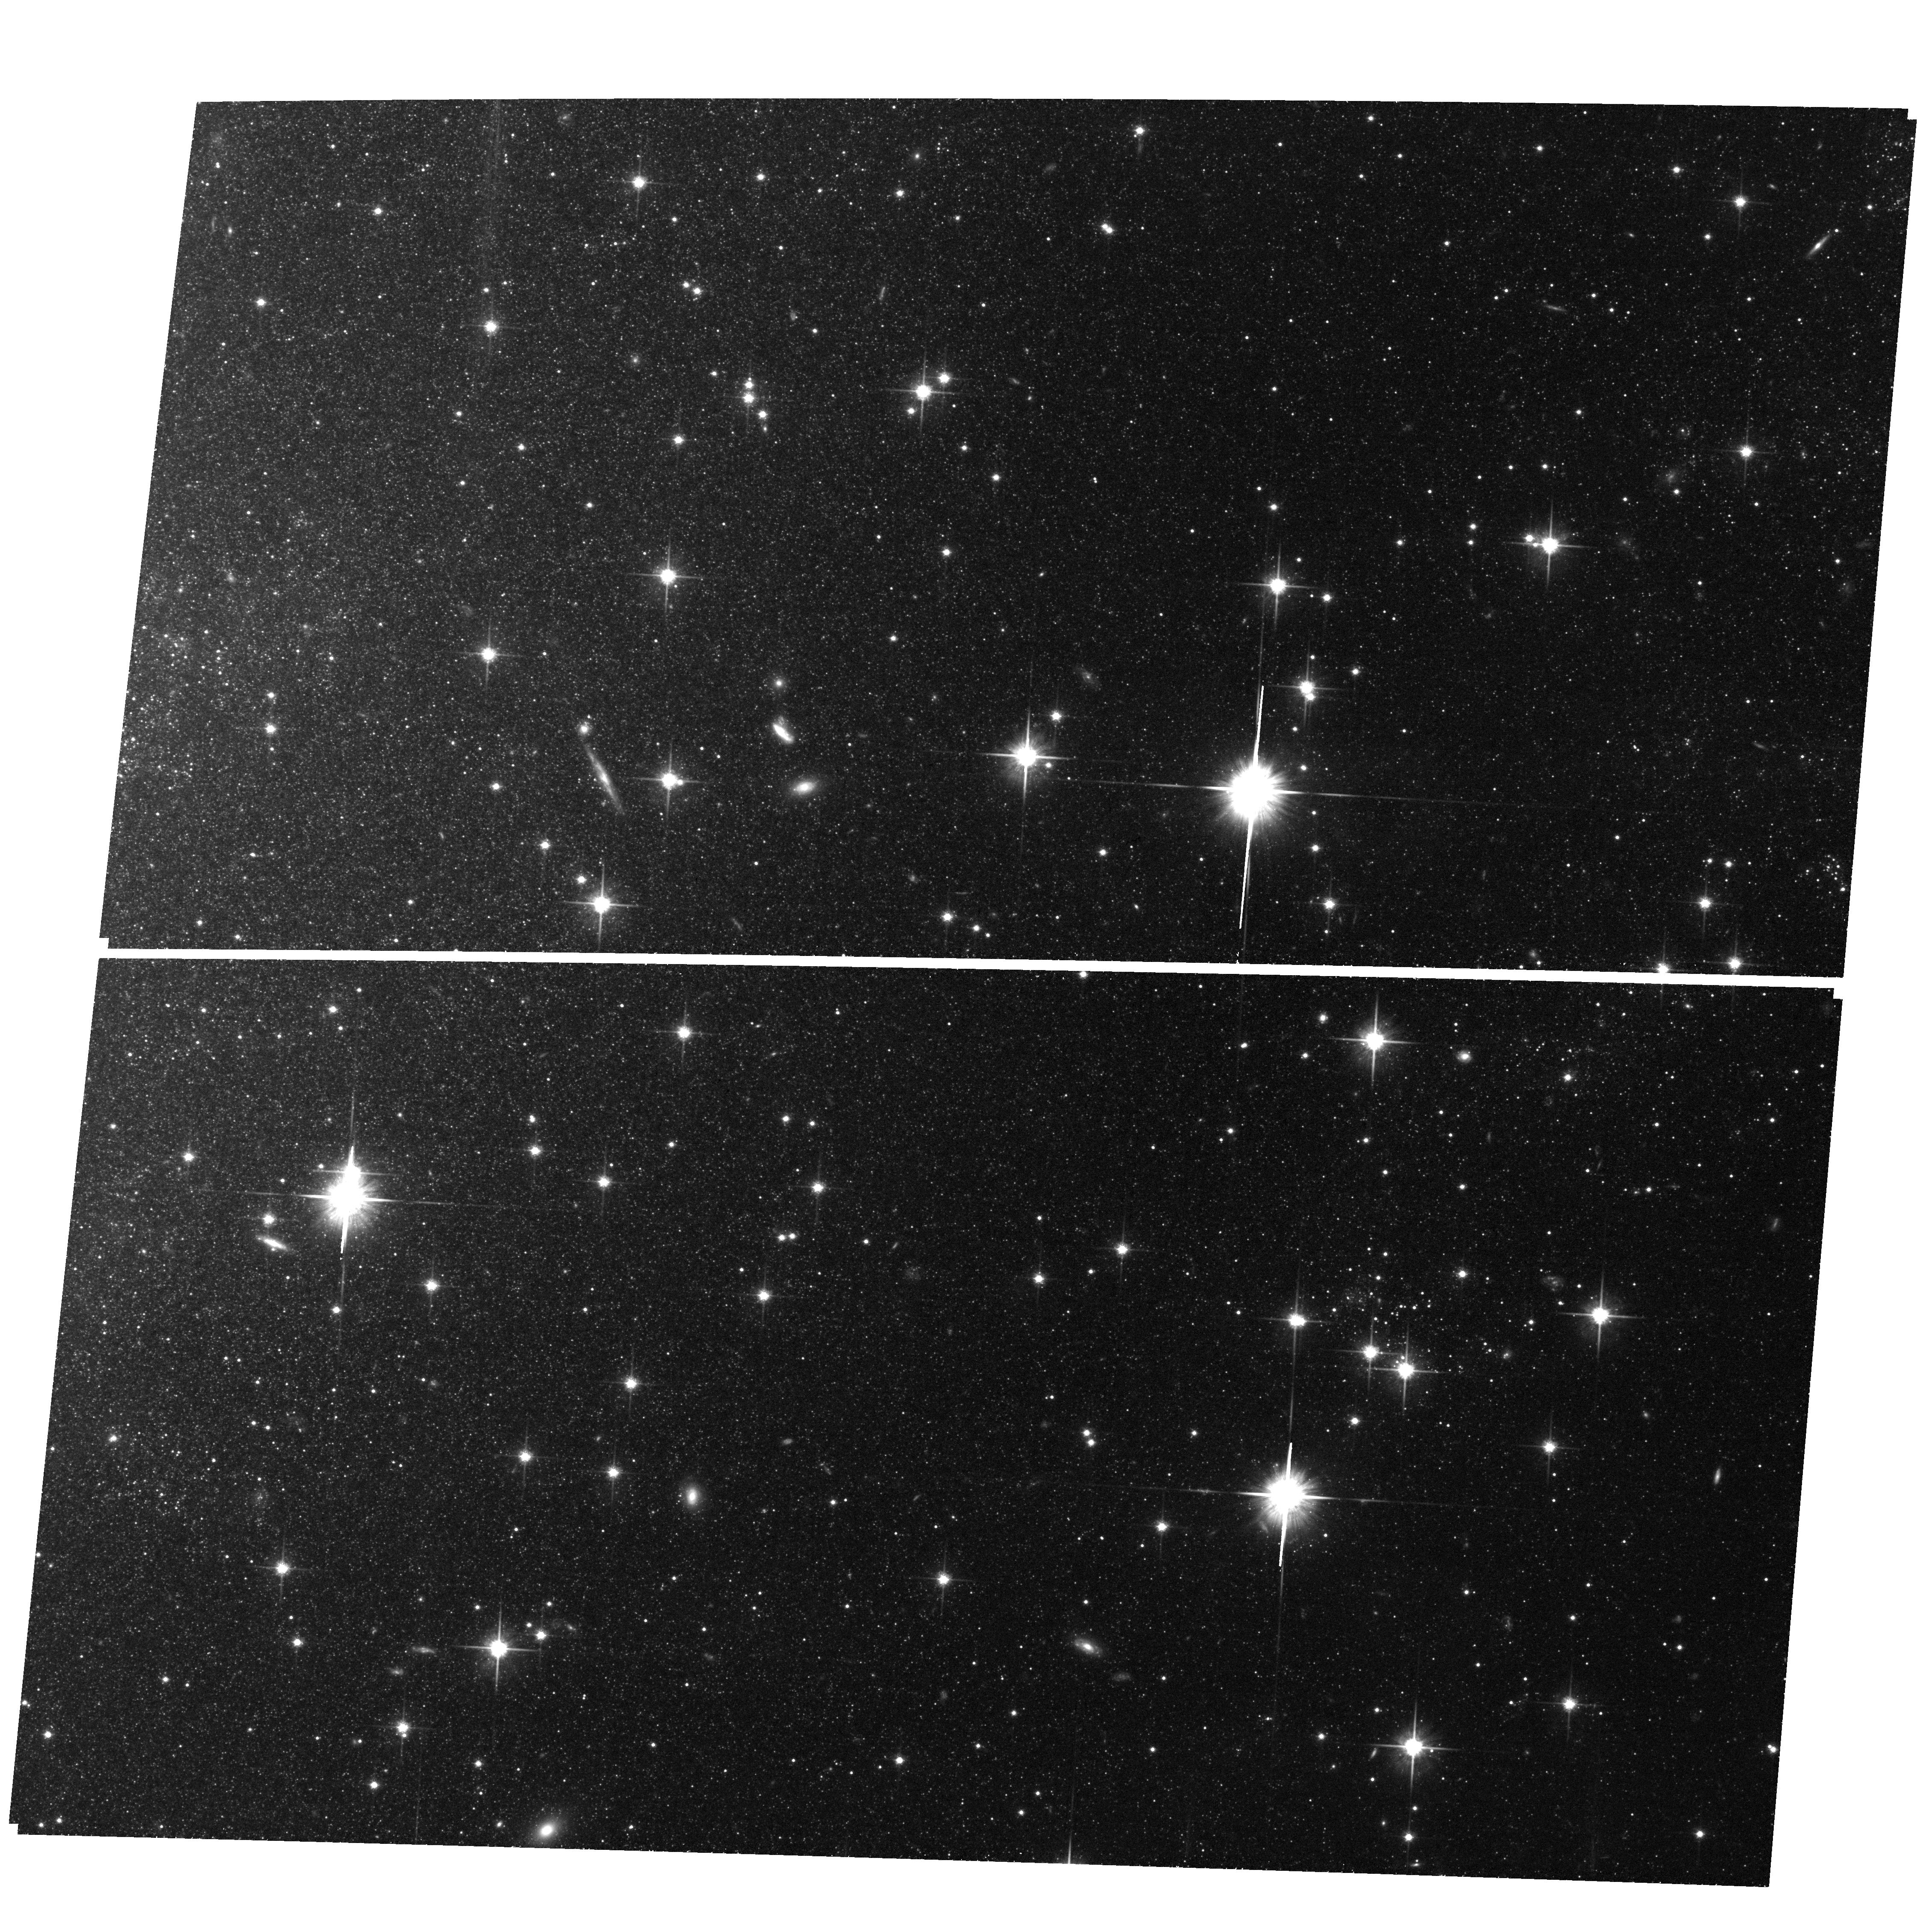
Target: field at RA 308.518°, Dec 60.118°
Instrument: ACS/WFC
Filter: F814W
Exposure: 1 h
Observation ID: hst_15216_01_acs_wfc_f814w_jdk401

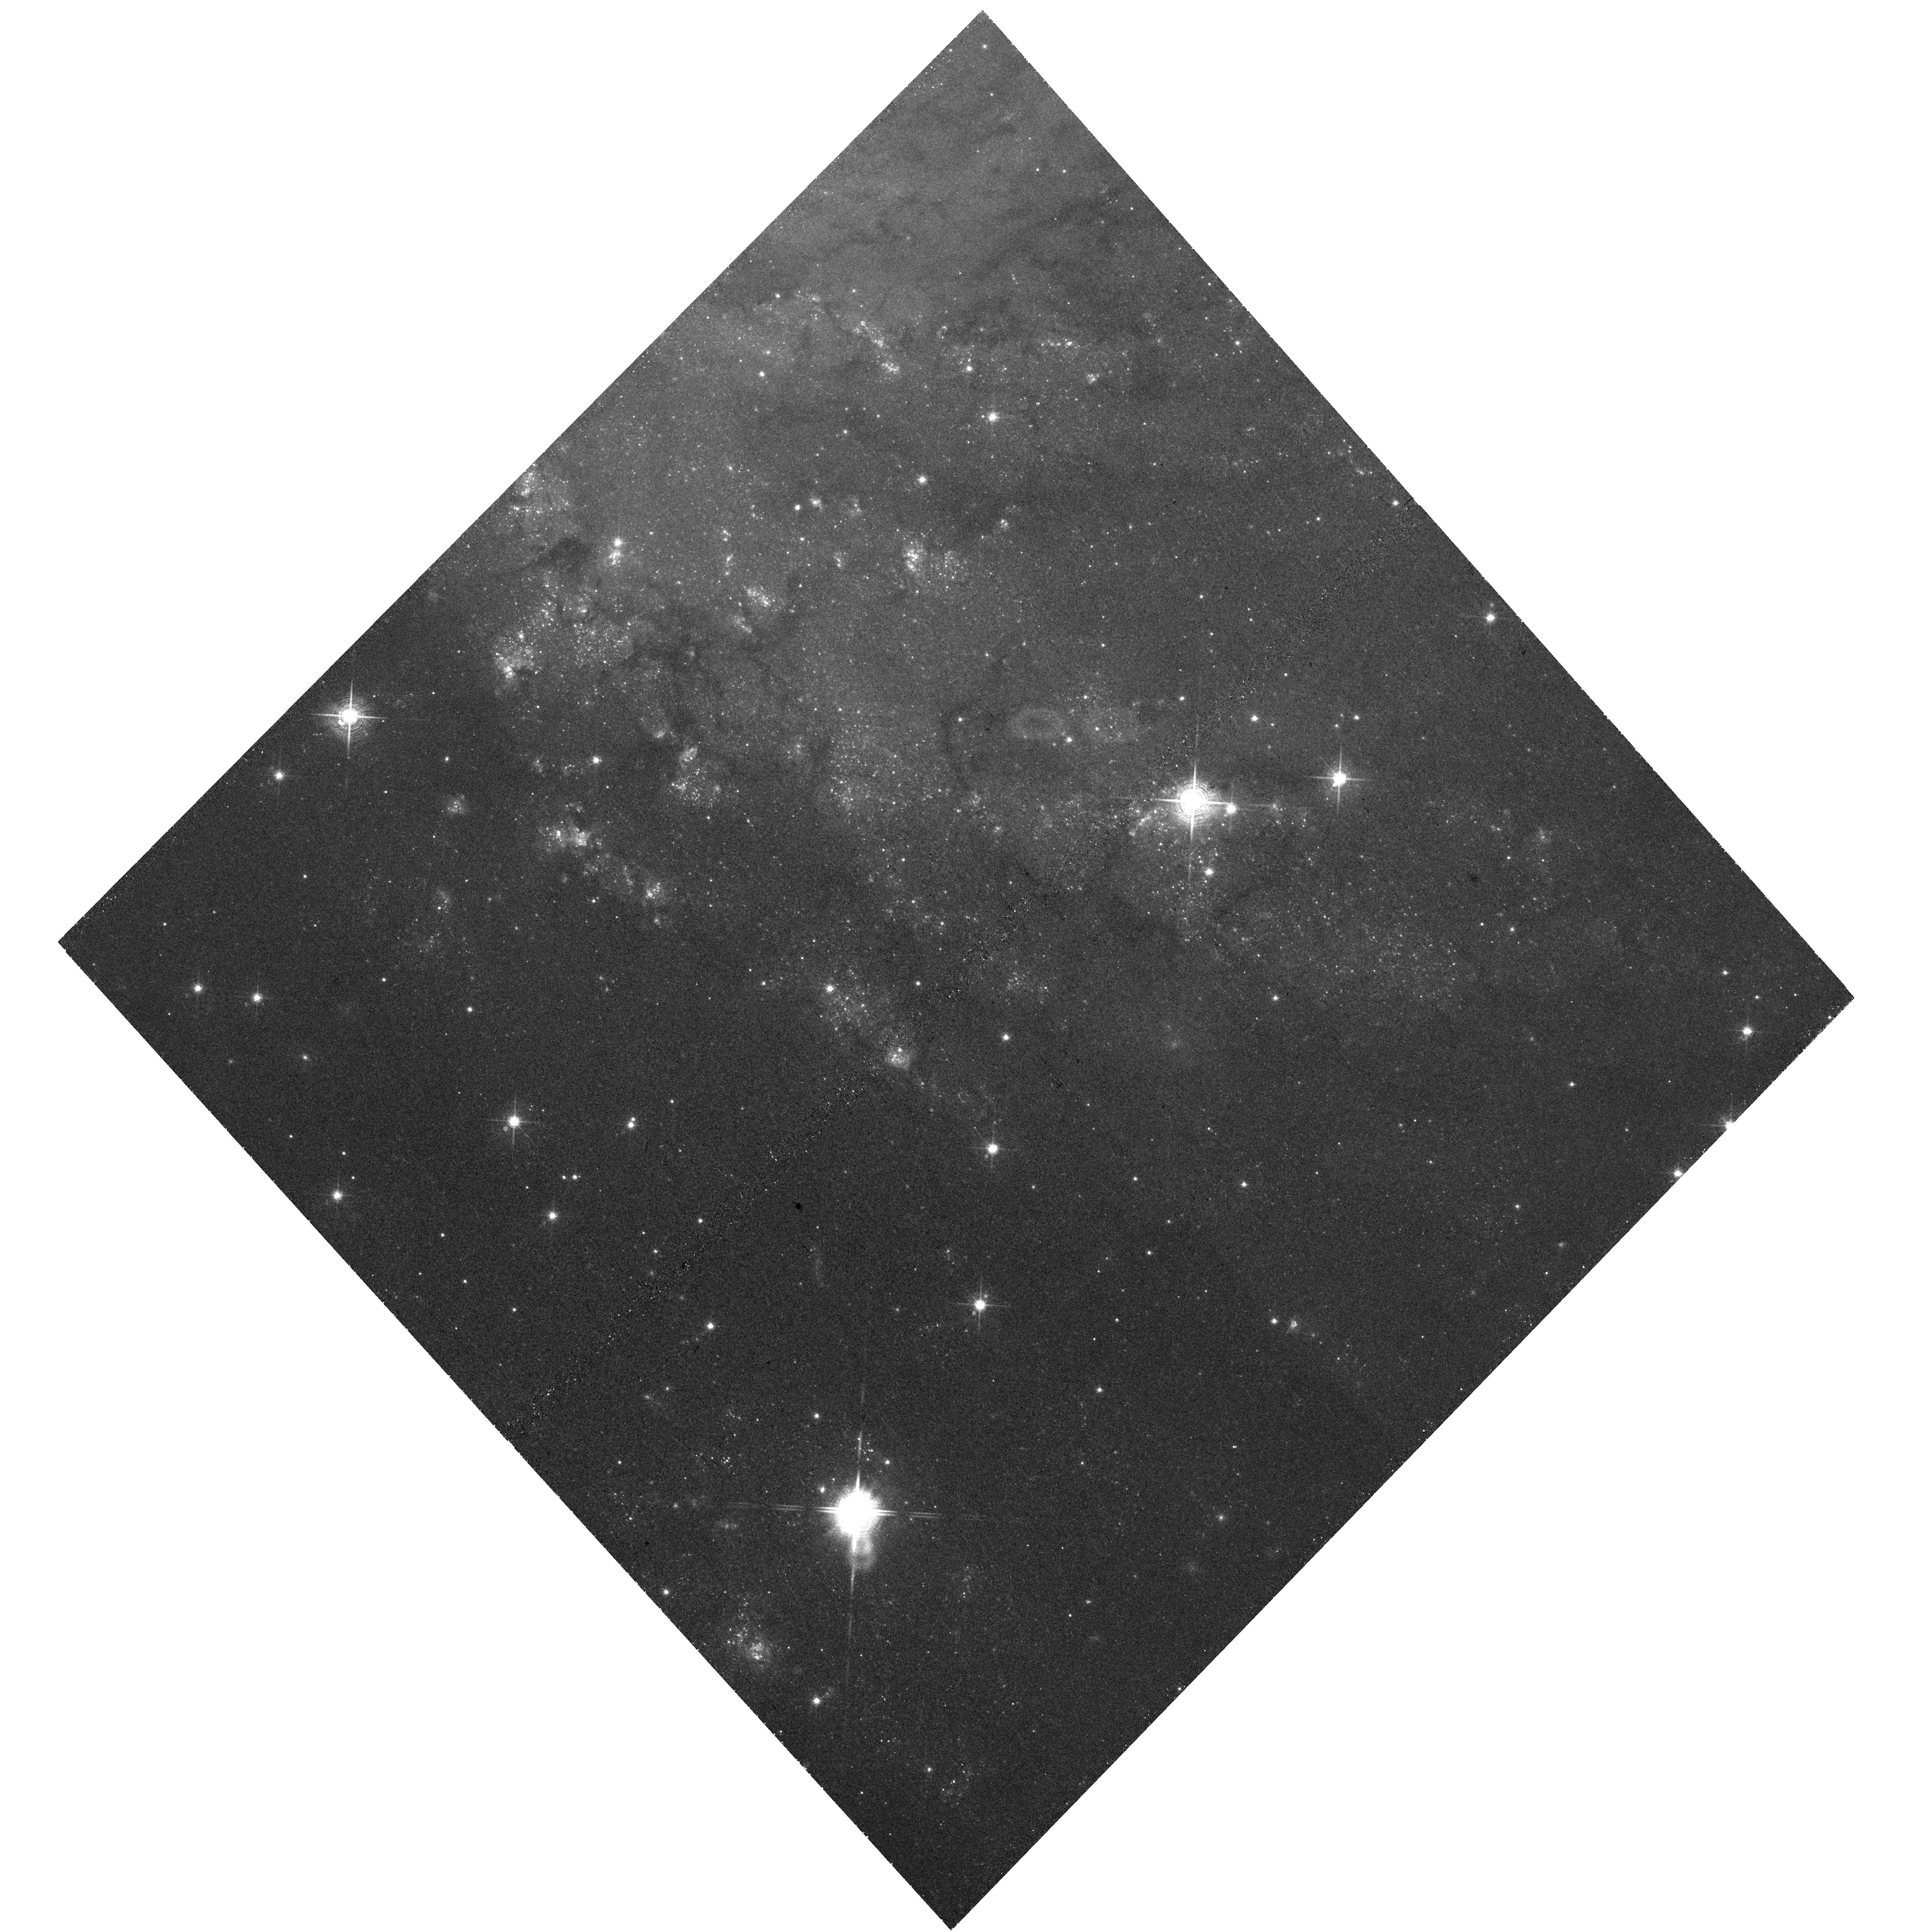
Target: NGC6946-UVIS5
Instrument: WFC3/UVIS
Filter: F673N
Exposure: 1.1 h
Observation ID: hst_15216_05_wfc3_uvis_f673n_idk405

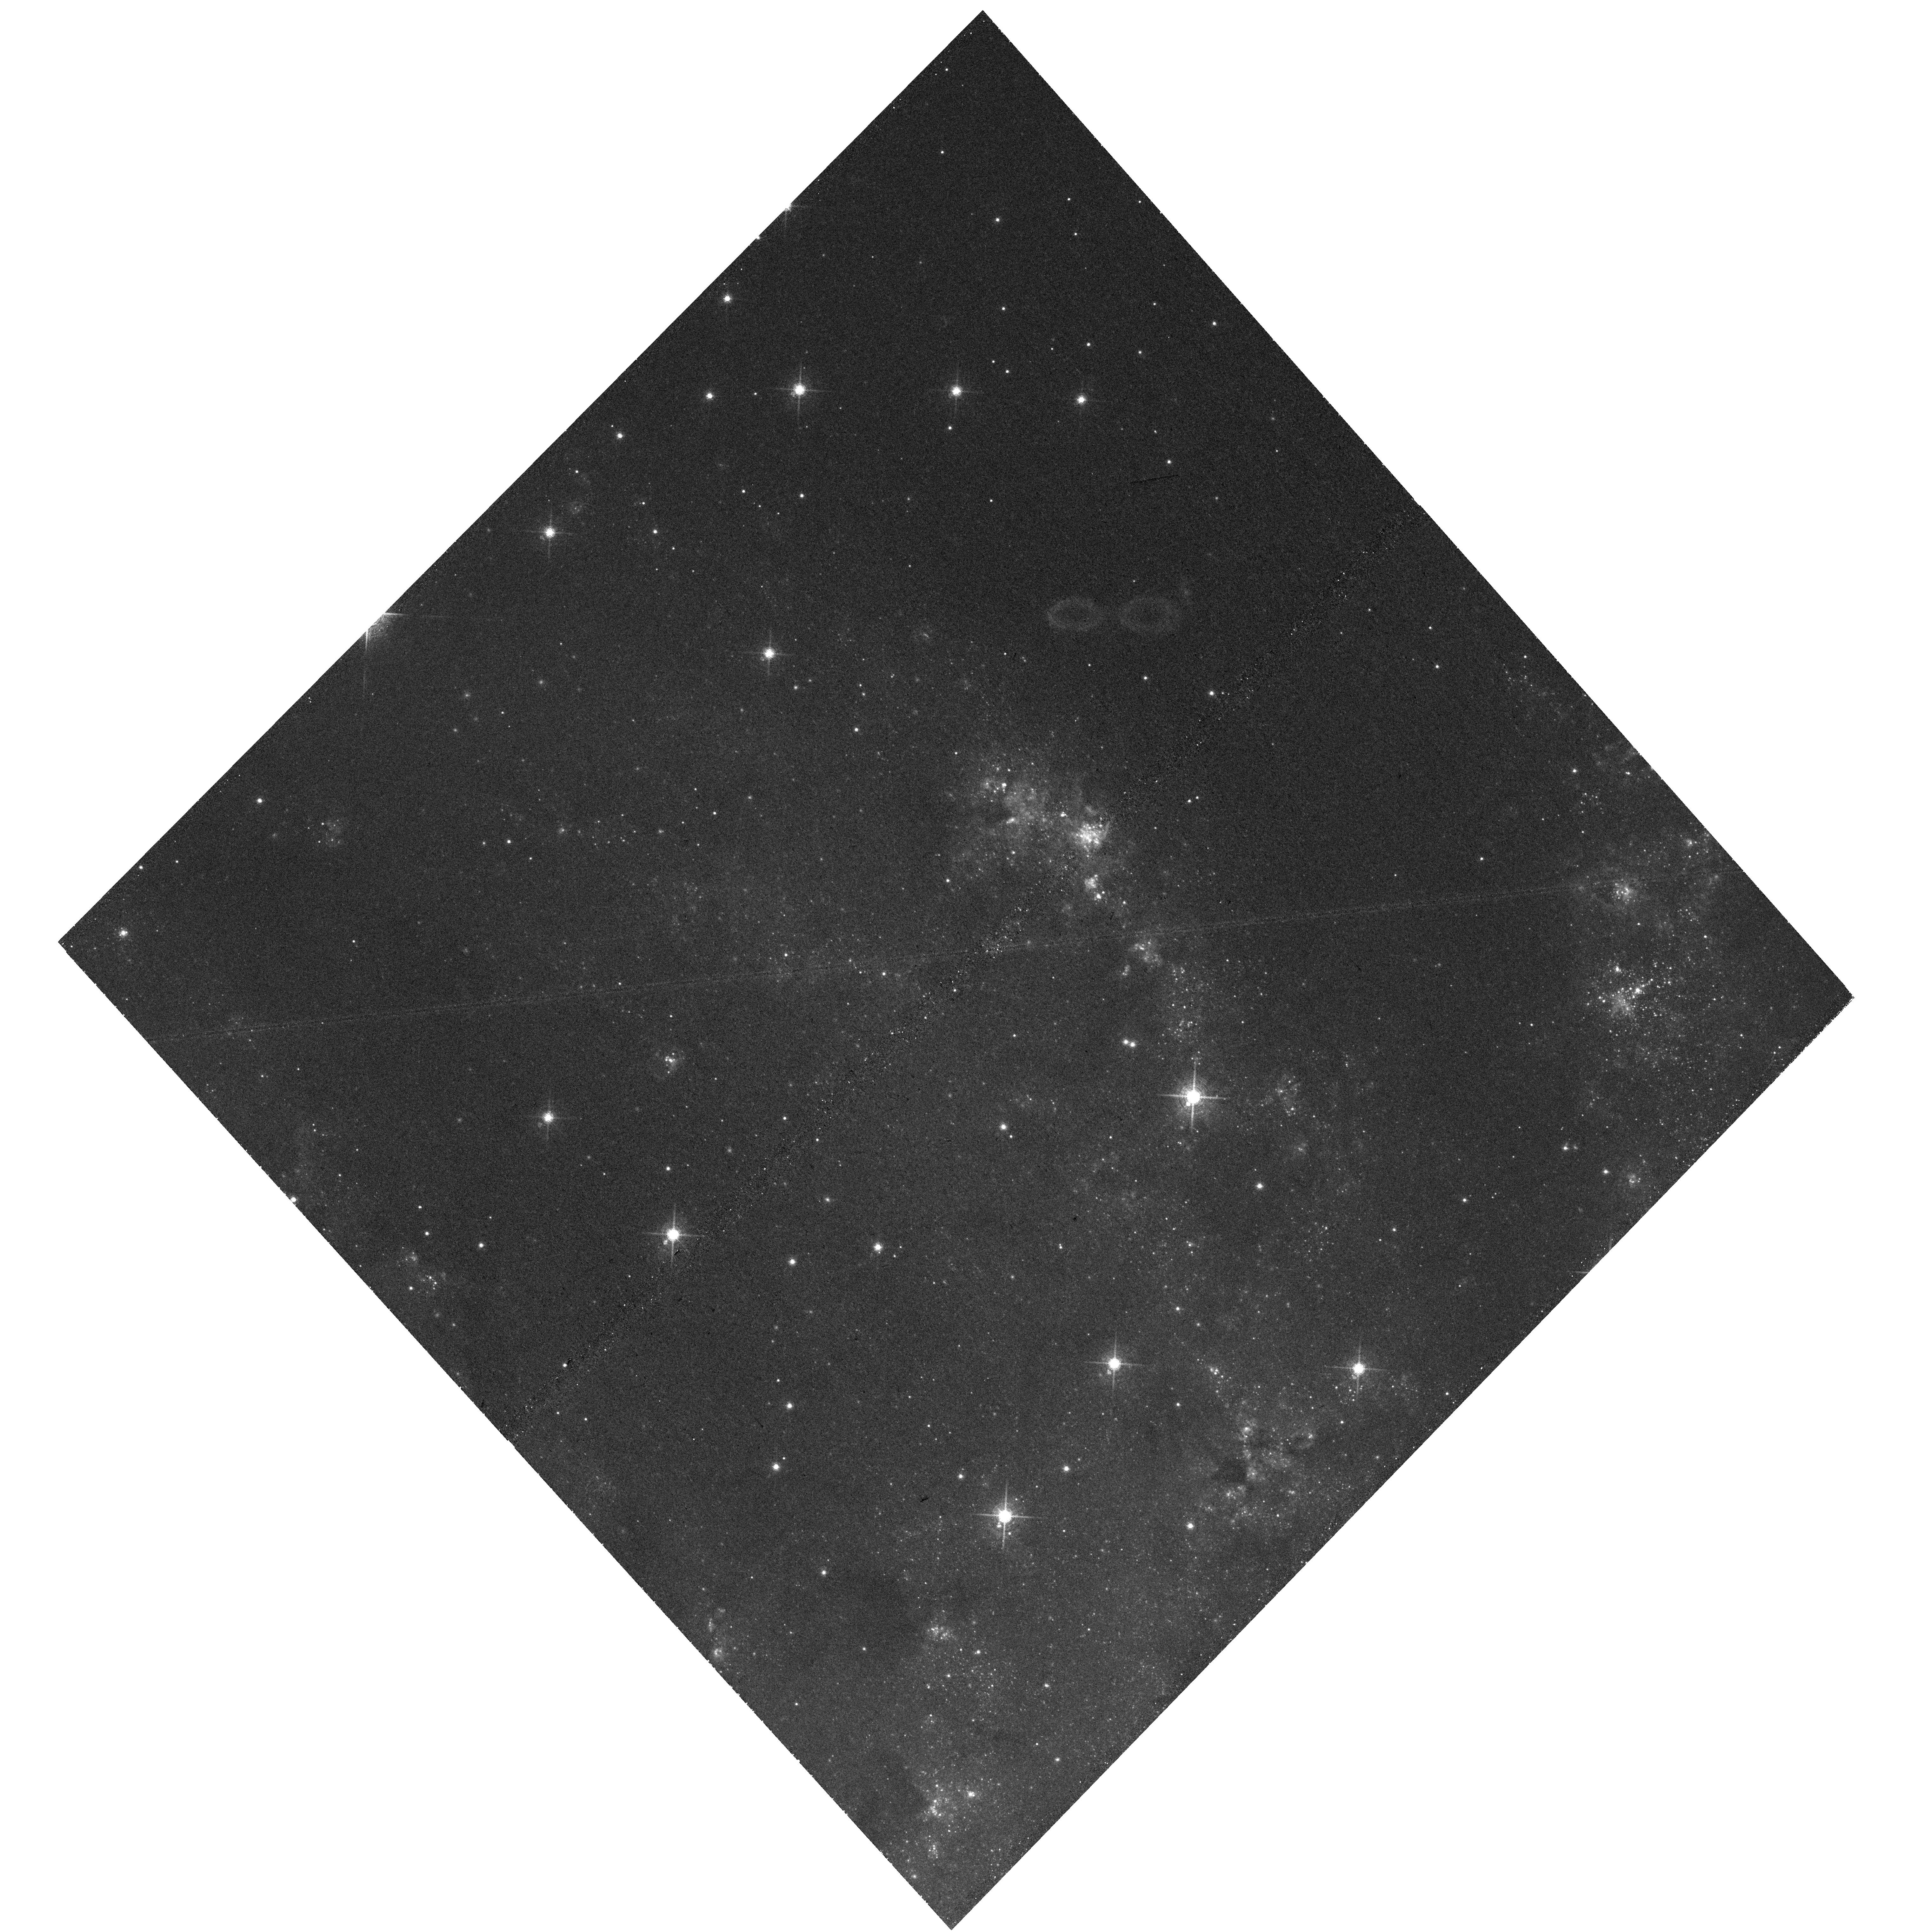
Target: NGC6946-UVIS1
Instrument: WFC3/UVIS
Filter: F673N
Exposure: 1.1 h
Observation ID: hst_15216_01_wfc3_uvis_f673n_idk401

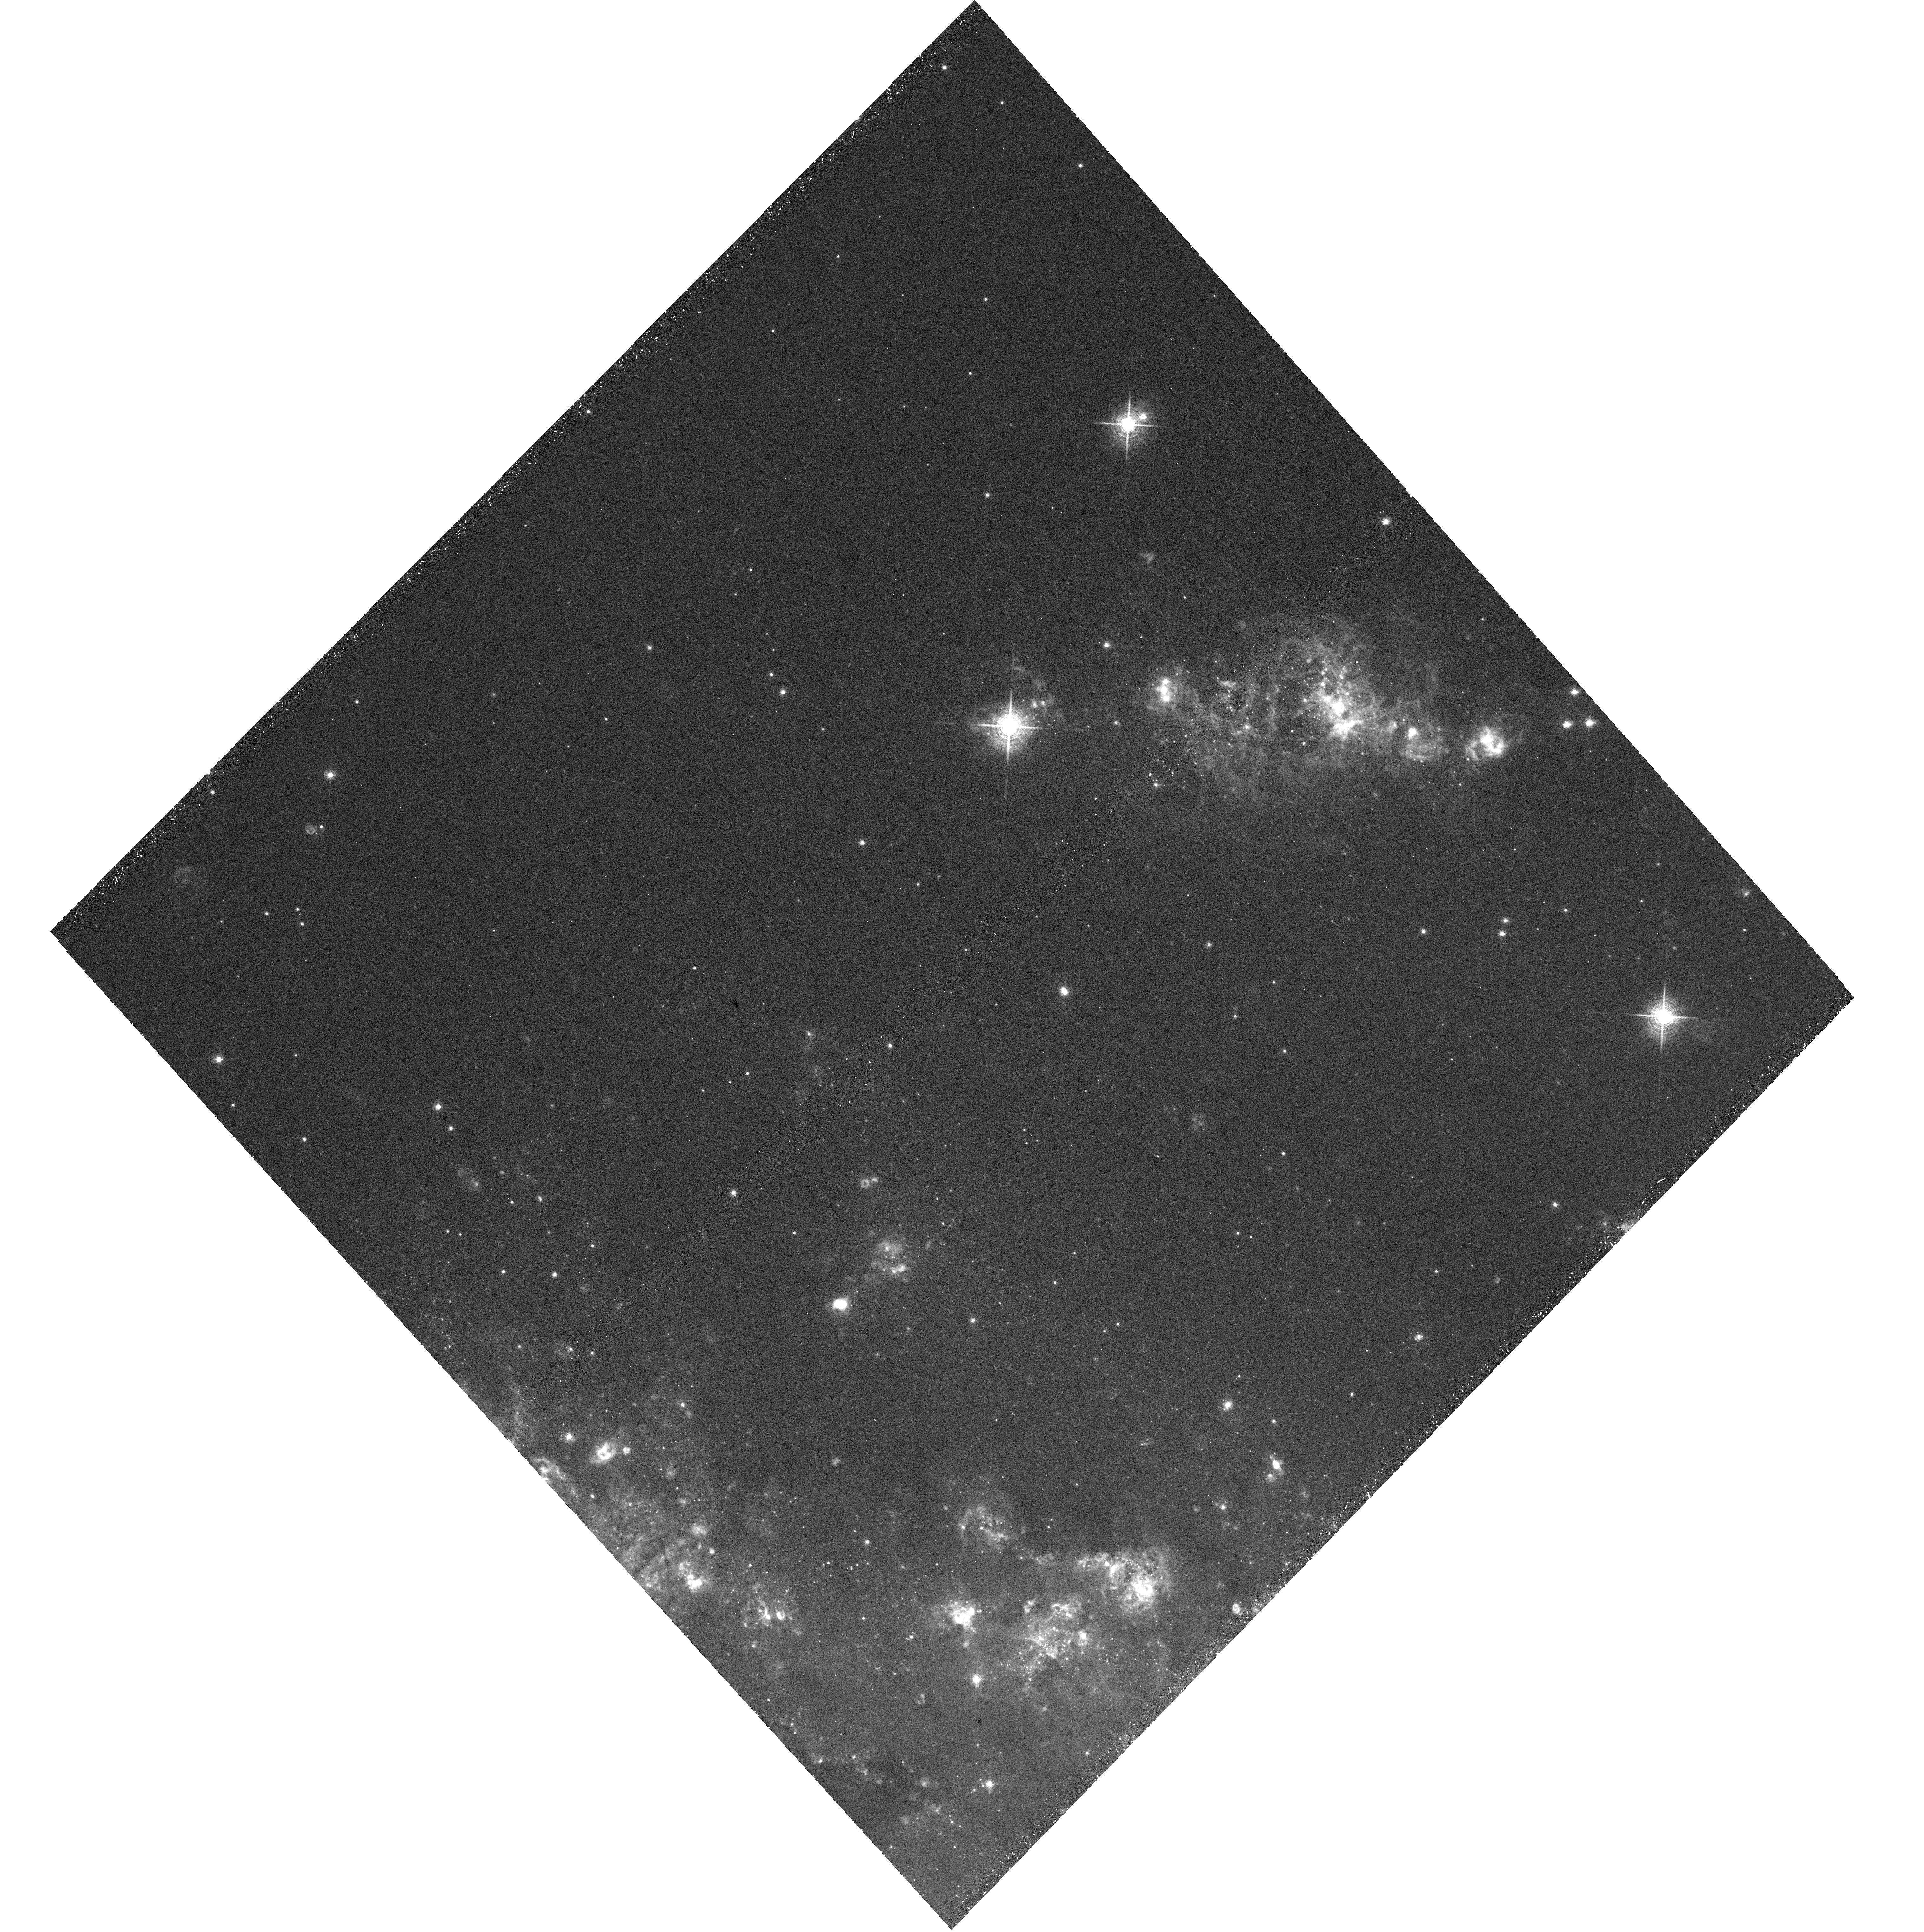
Target: NGC6946-UVIS2
Instrument: WFC3/UVIS
Filter: F657N
Exposure: 47 min
Observation ID: hst_15216_02_wfc3_uvis_f657n_idk402

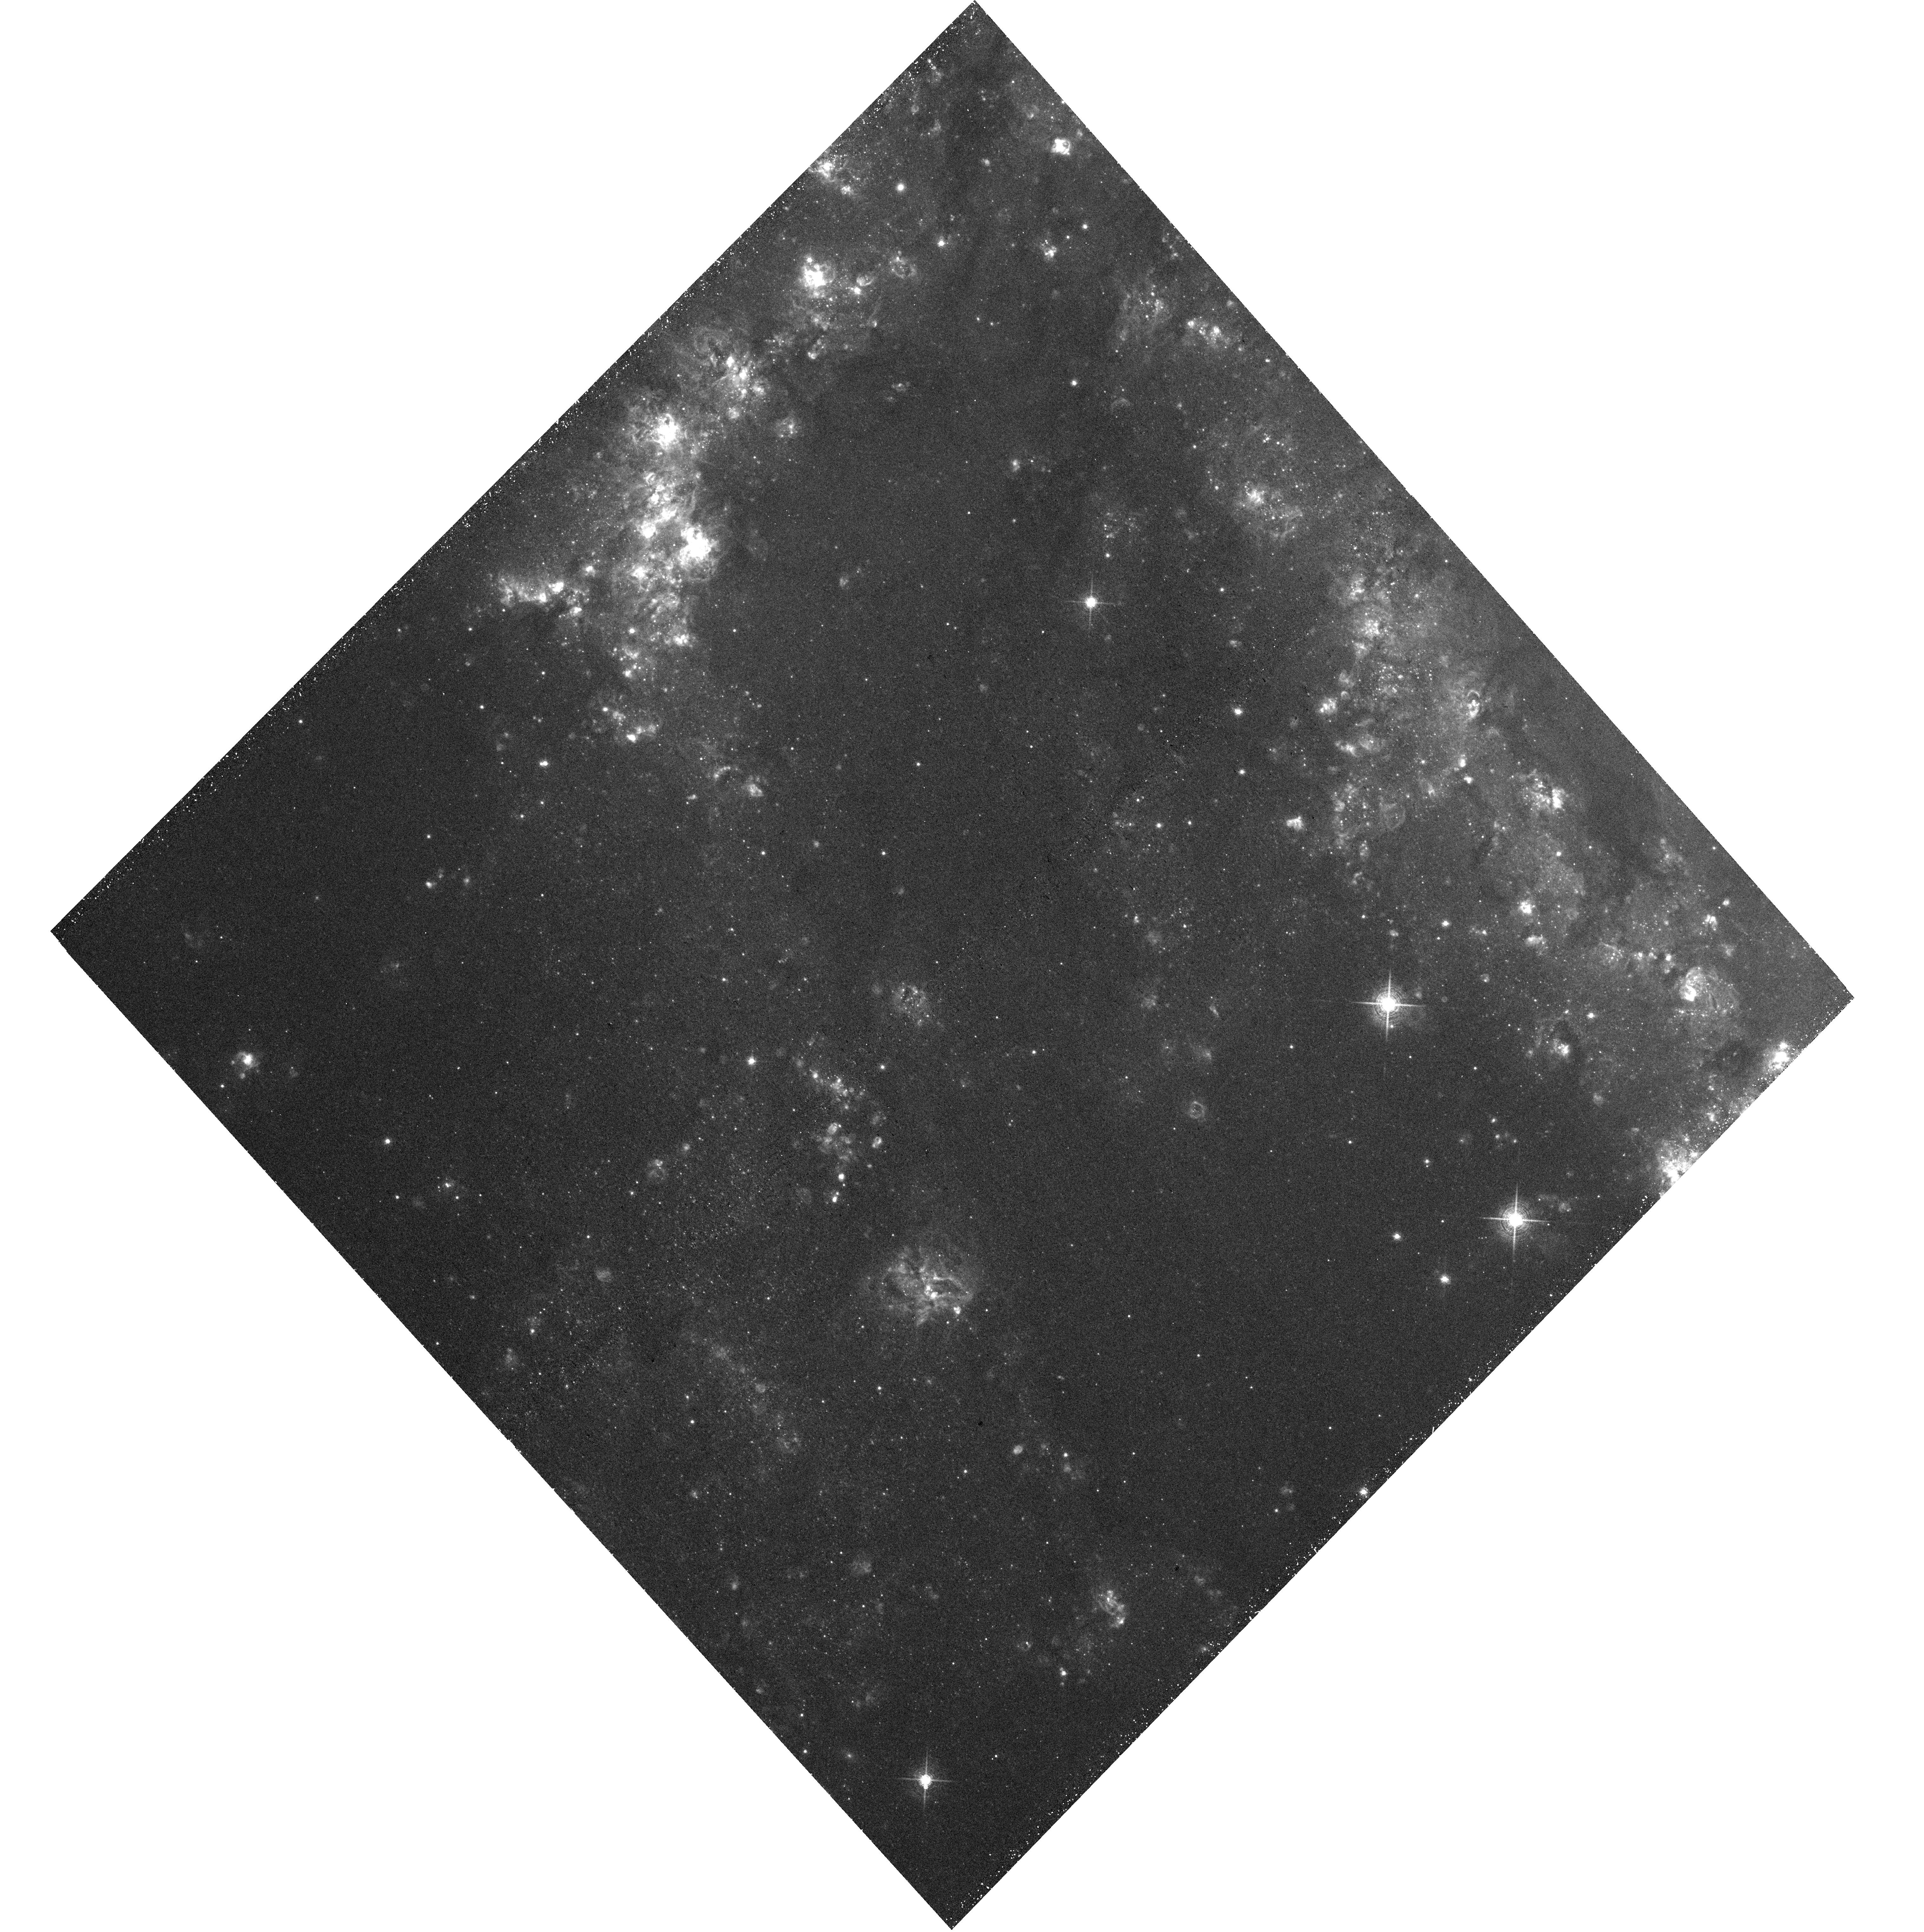
Target: NGC6946-UVIS7
Instrument: WFC3/UVIS
Filter: F657N
Exposure: 47 min
Observation ID: hst_15216_07_wfc3_uvis_f657n_idk407

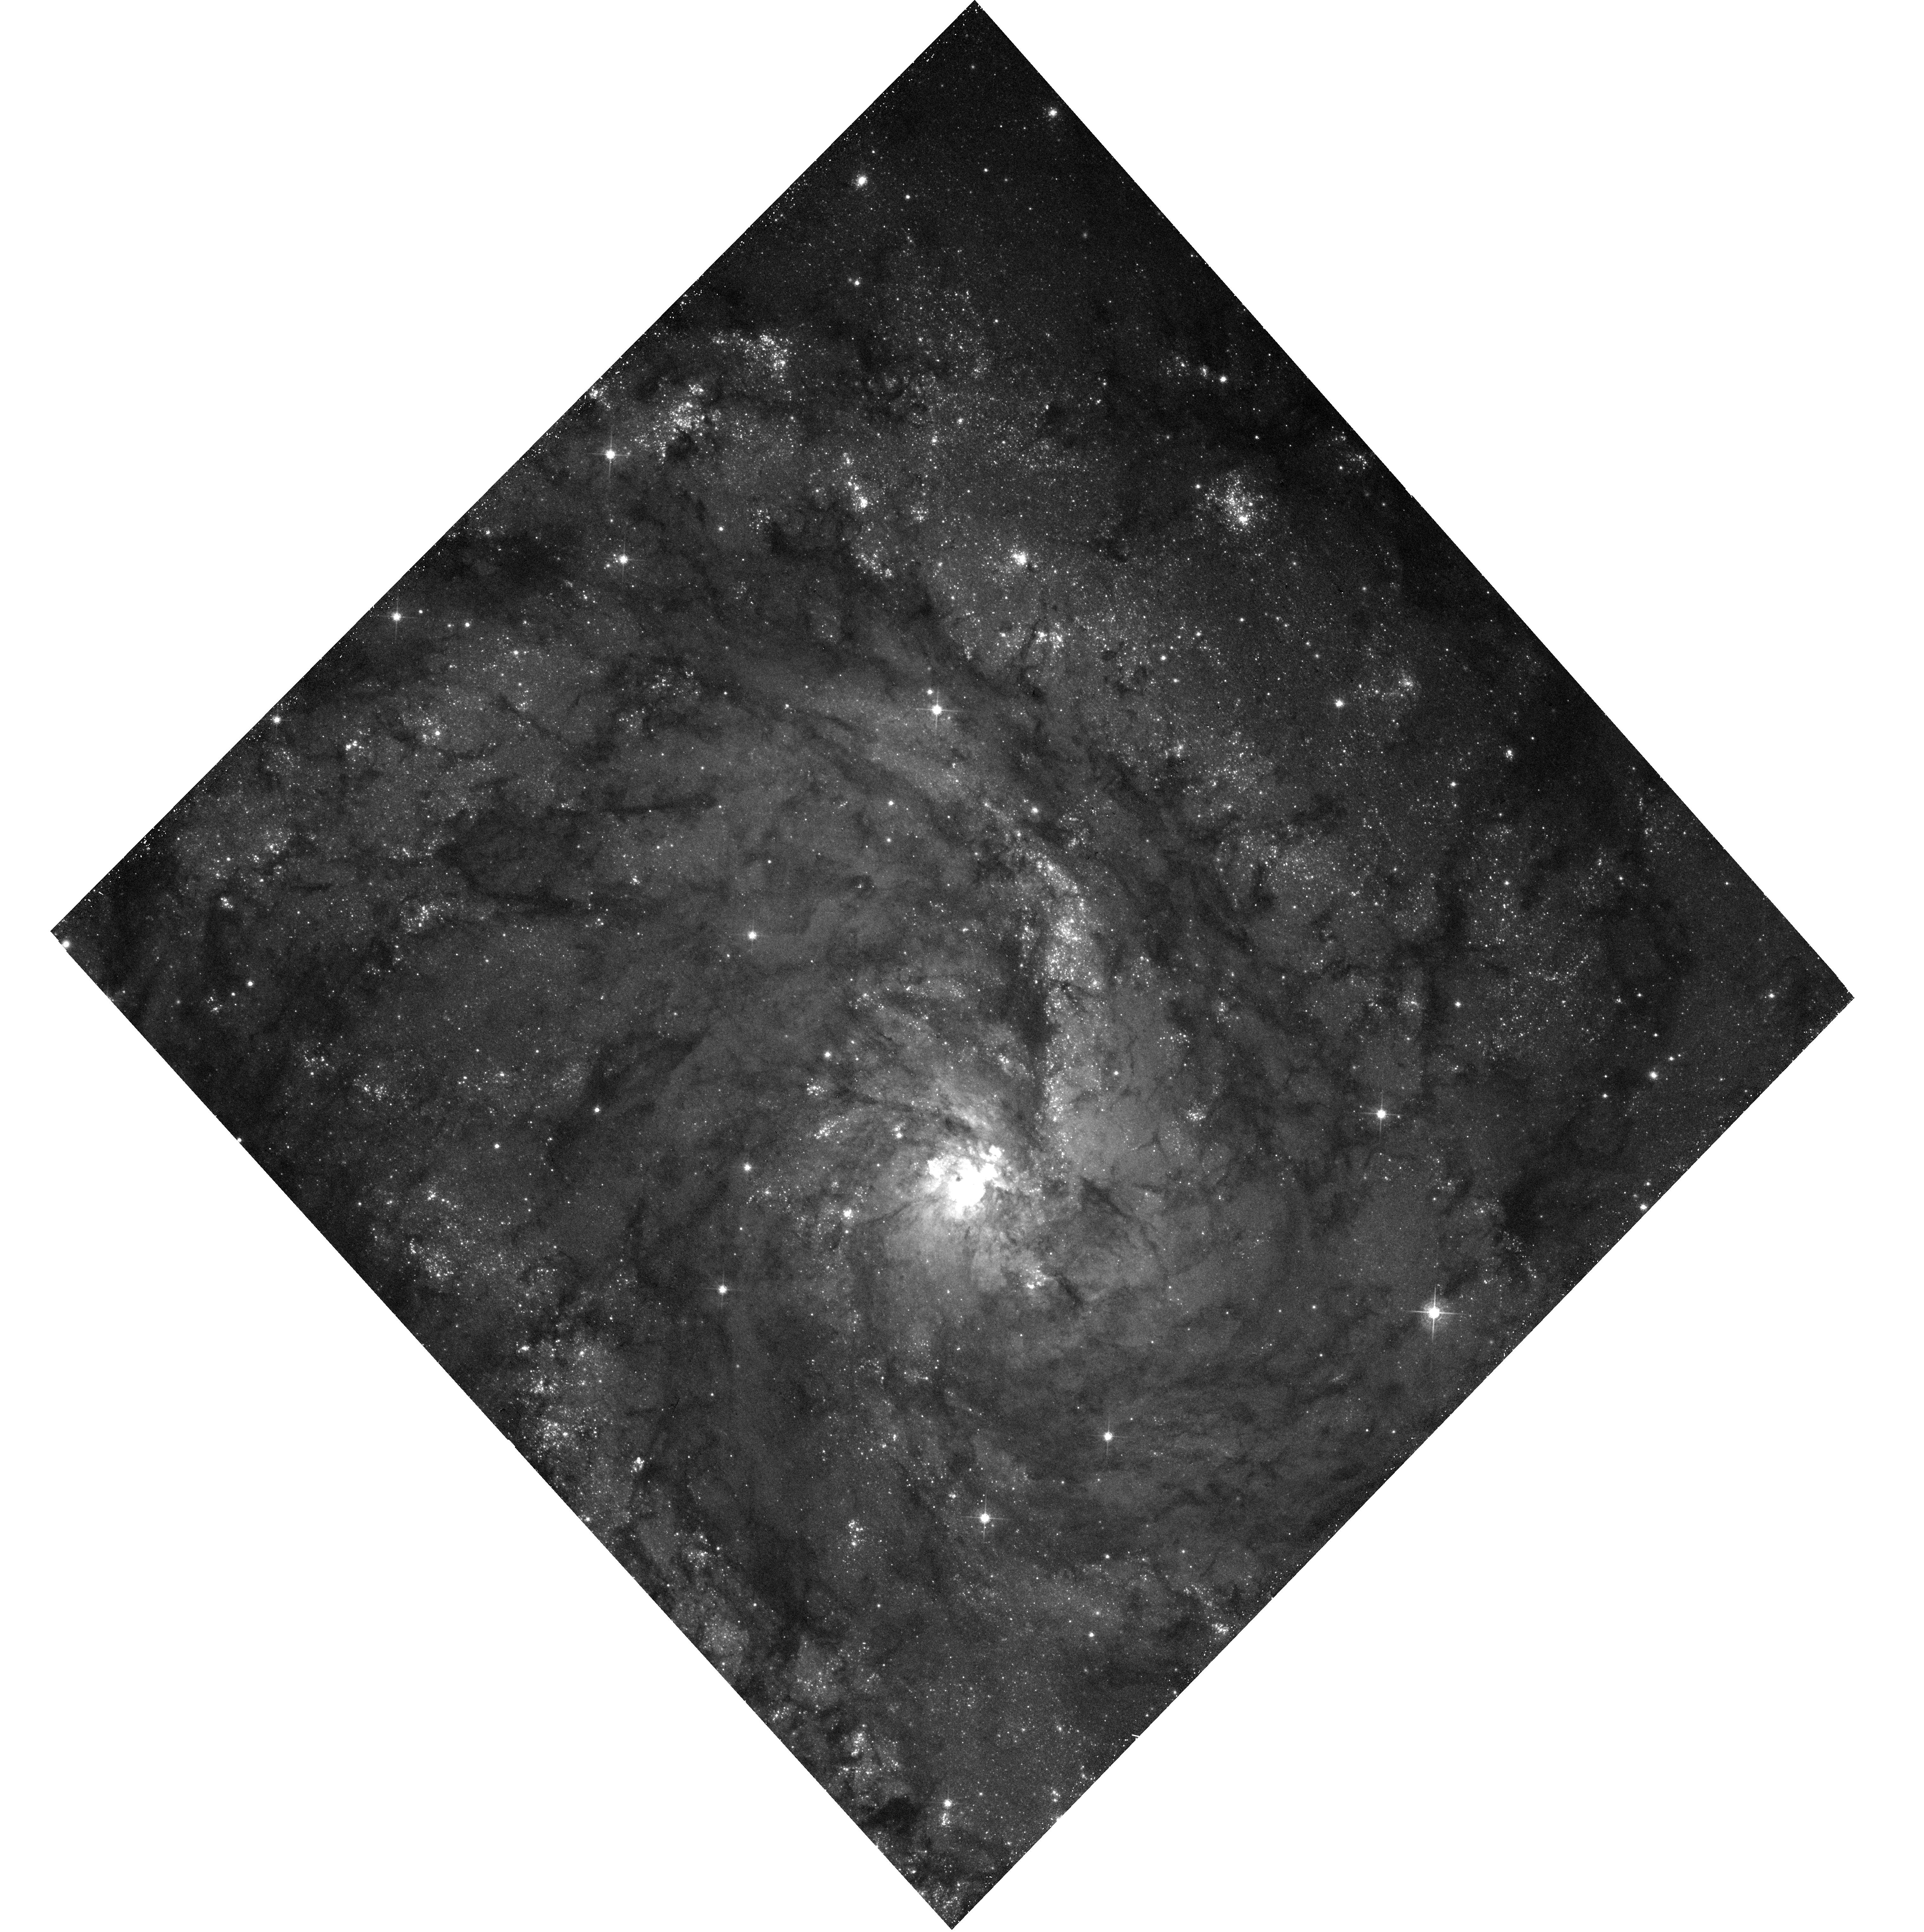
Target: NGC6946-UVIS4
Instrument: WFC3/UVIS
Filter: F547M
Exposure: 25 min
Observation ID: hst_15216_04_wfc3_uvis_f547m_idk404

Characterizing the Supernova Remnant Population of the Fireworks Galaxy, NGC 6946 (PI: Blair, William P.)

Characterizing large uniform samples of supernova remnants (SNRs) in spiral galaxies can lead to fundamental insights about the stellar cycle of life, death, and rebirth. We have underway a comprehensive multiwavelength (optical, near-IR, radio, X-ray) campaign using both imaging and spectroscopy to identify and characterize the rich SNR population in NGC 6946, which has produced more historical SNe than any other galaxy. Our catalog of ~200 candidates from ground-based imaging is missing key information about their size and morphology, since at the 5.9 Mpc distance, where 1" = 33 pc, all the smaller (younger) SNRs are unresolved. We request HST (WFC3 UVIS) imaging in H-alpha and [S II] 6716, 6731 of seven fields in NGC 6946, which will allow us to (a) measure sizes and morphologies of the ground-based SNR candidates, (b) identify small-diameter SNR candidates missed in the ground-based survey or located in confused regions, (c) search for optical traces from any of the 7 (out of 9) historical SNe within our survey region, and (d) search for any exceptional objects such as very young SNRs or micro-quasars that may be masquerading as normal SNR candidates. We also propose to use deep photometry and CMD-fitting on archival HST-ACS two-color broadband imagery of three fields, plus one additional ACS field proposed here, to determine the age of the stellar population surrounding many of the SNRs, and thus constrain the masses of their progenitor SNe. Finally, we will compare NGC 6946 with a similarly comprehensive analysis we have done for M83 to understand what characteristics might be galaxy dependent versus more universal.